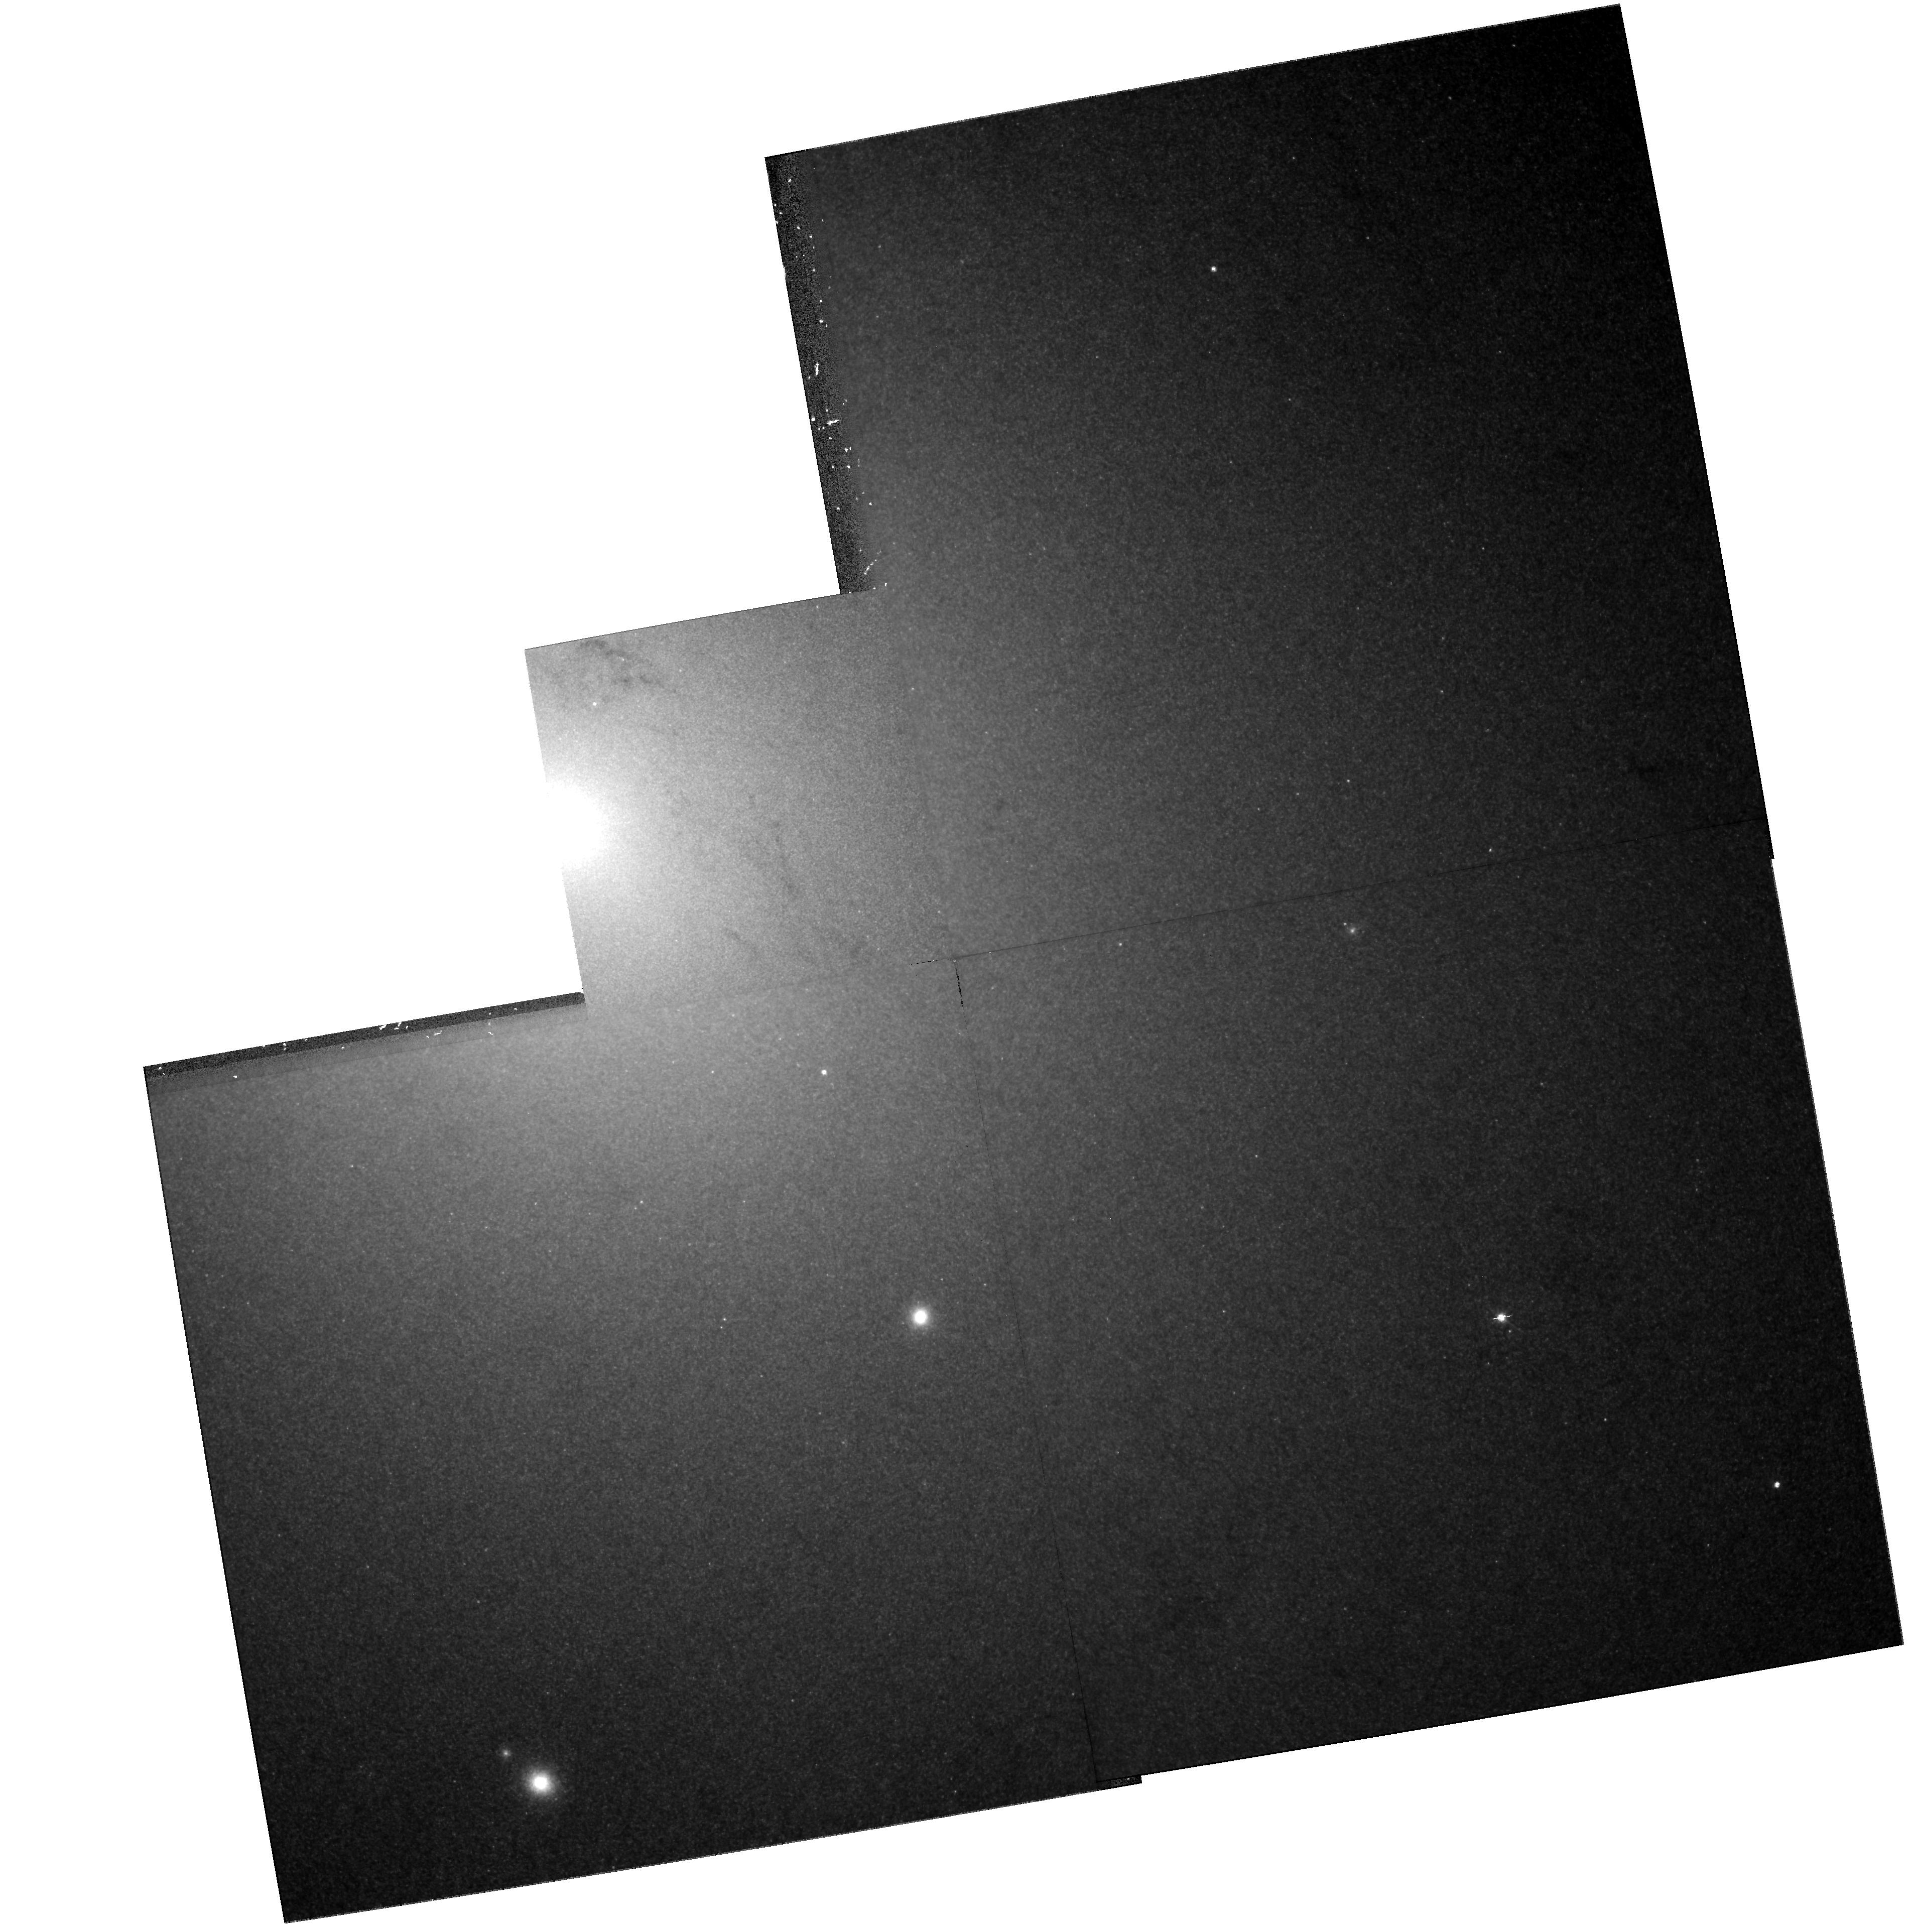
Target: CXOJ004242.2+411608
Instrument: WFPC2/PC
Filter: F555W
Exposure: 42 min
Observation ID: hst_8553_01_wfpc2_pc_f555w_u5lt01

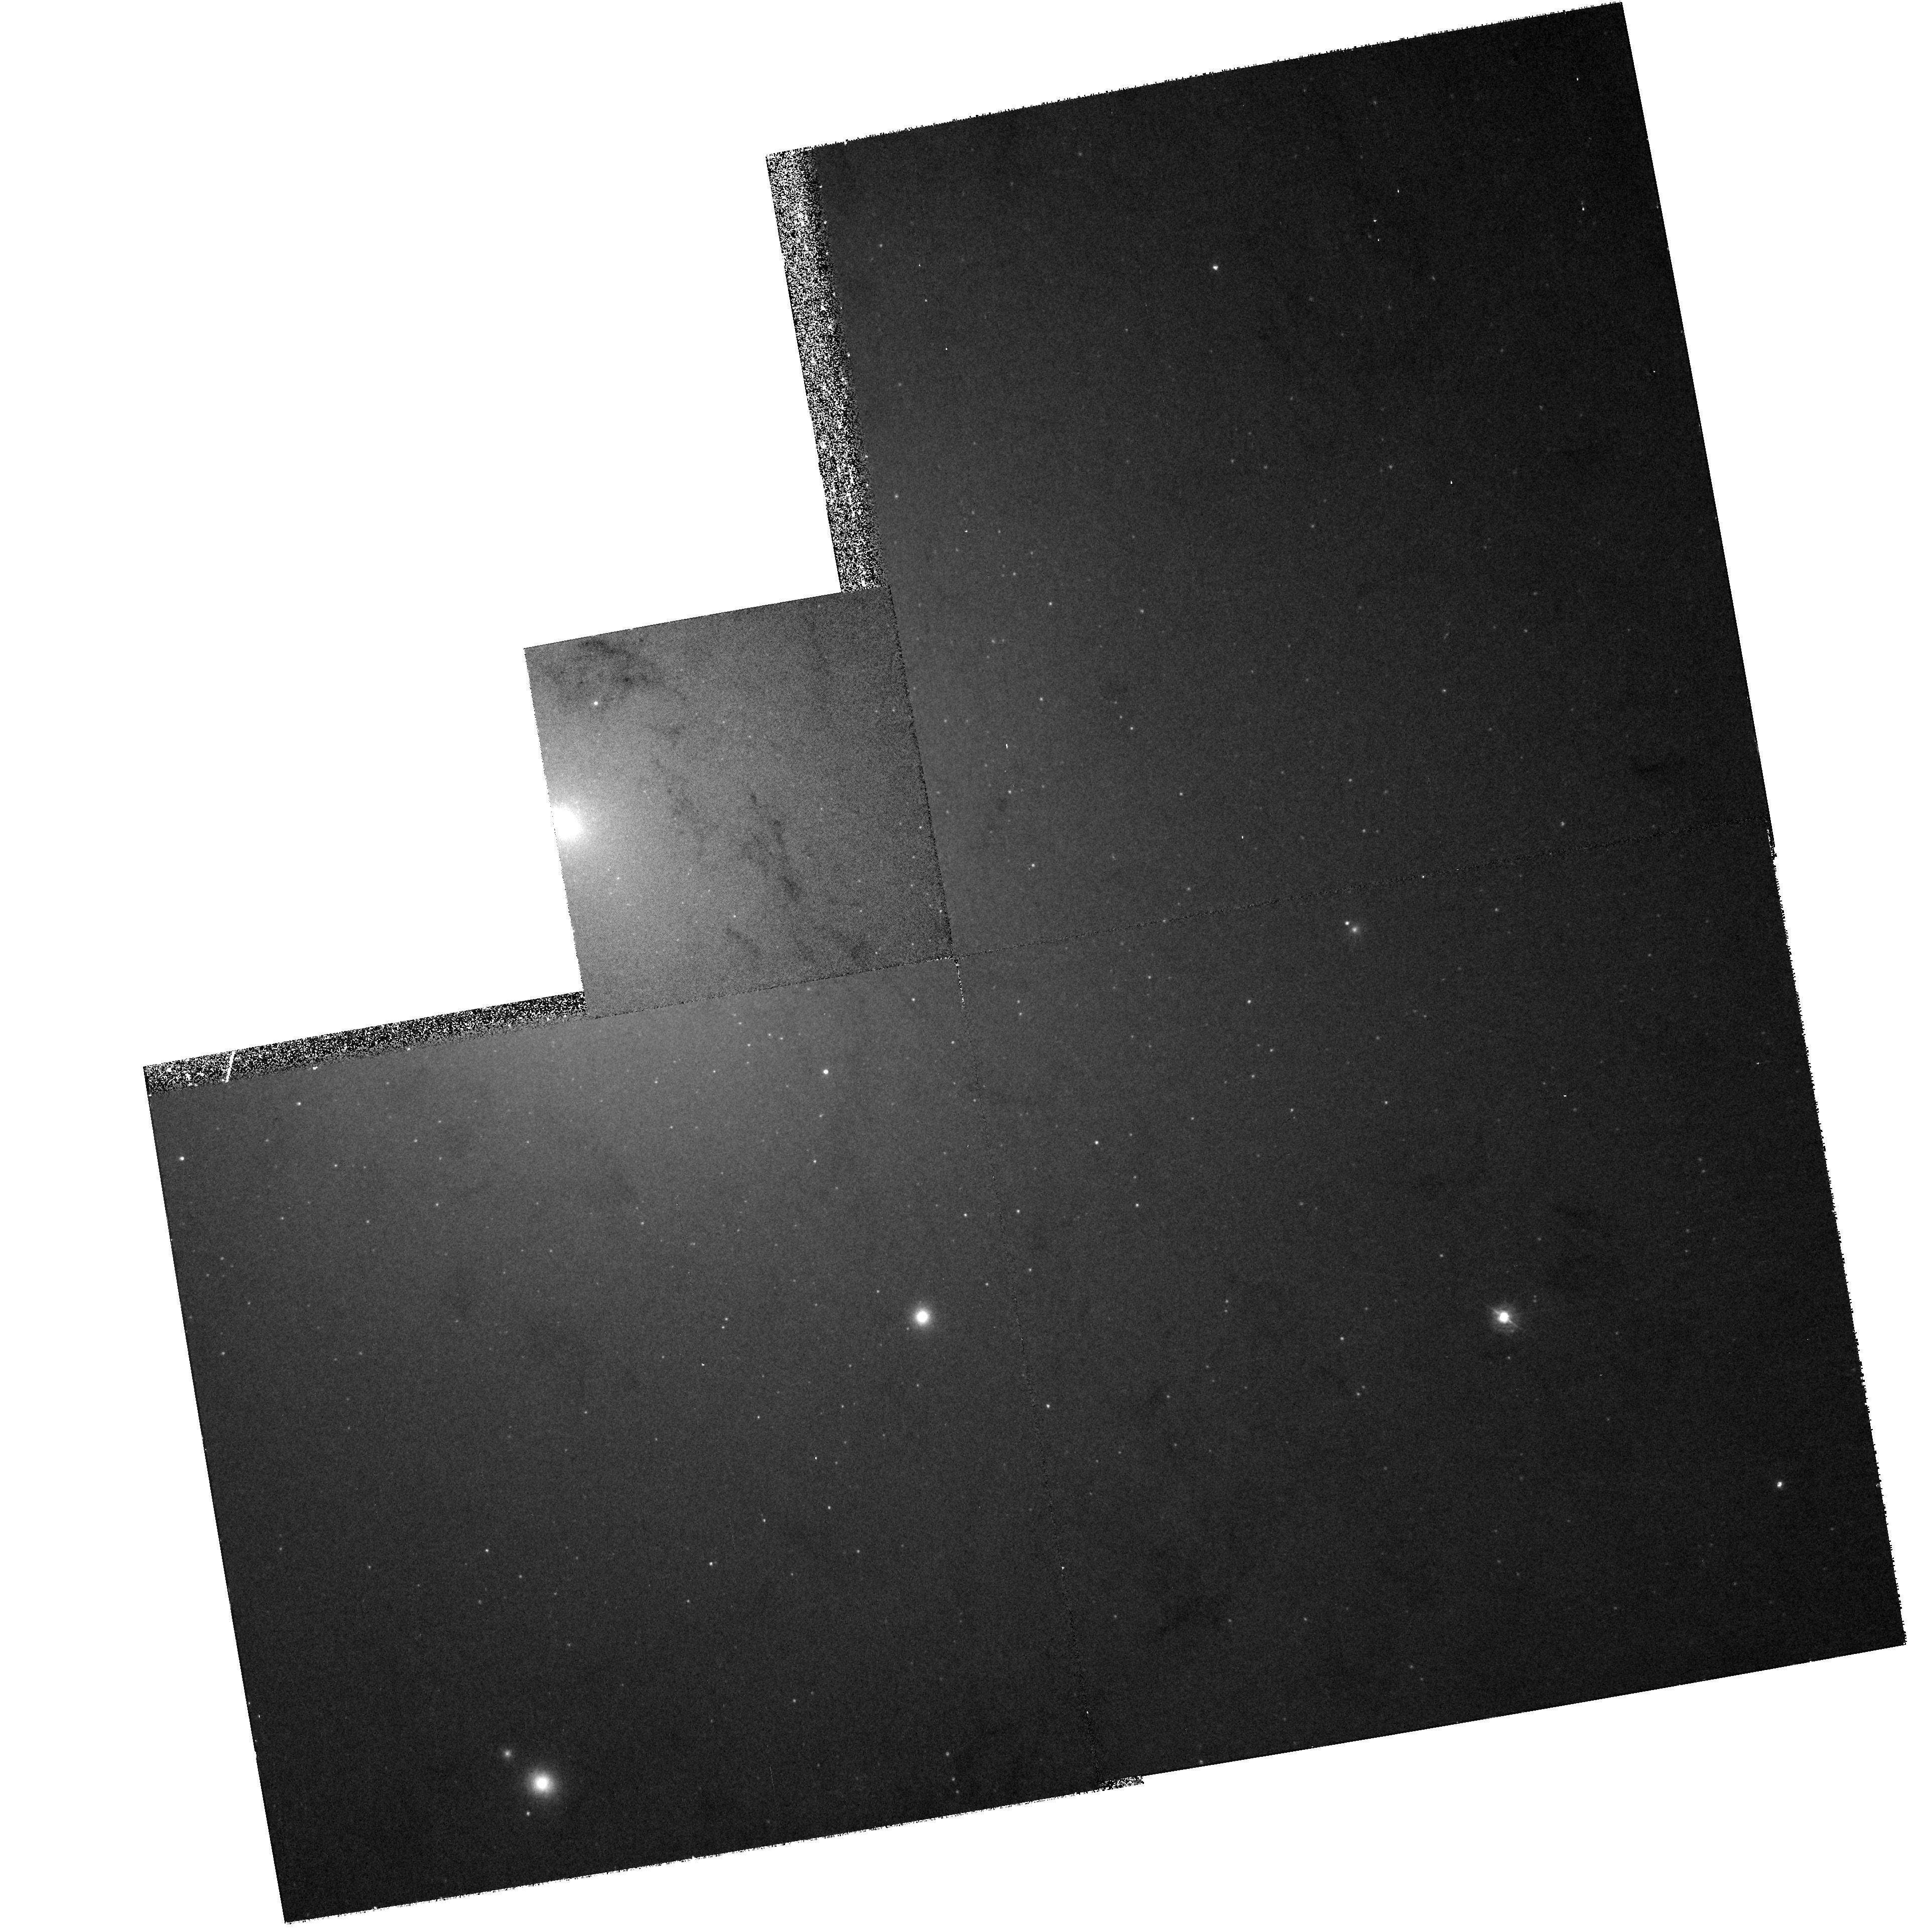
Target: CXOJ004242.2+411608
Instrument: WFPC2/PC
Filter: F336W
Exposure: 25 min
Observation ID: hst_8553_01_wfpc2_pc_f336w_u5lt01

A Bright X-ray Transient in M31 (PI: Garcia, Michael R.)

We have recently discovered a bright x-ray transient in M31 (IAUC 7291, Murray, Garcia, and Primini), which based on its x-ray luminosity and position near the core of M31 is very likely the first X-ray Nova (XRN) discovered outside the Milky Way (MW). We propose to observe this transient with the HST WFPC2 in order to search for a UV and optical counterpart, and to measure its optical decay rate. Discovery of a counterpart is both very possible (based on scaling MW XRN to M31) and would help euclidate the nature of this transient.